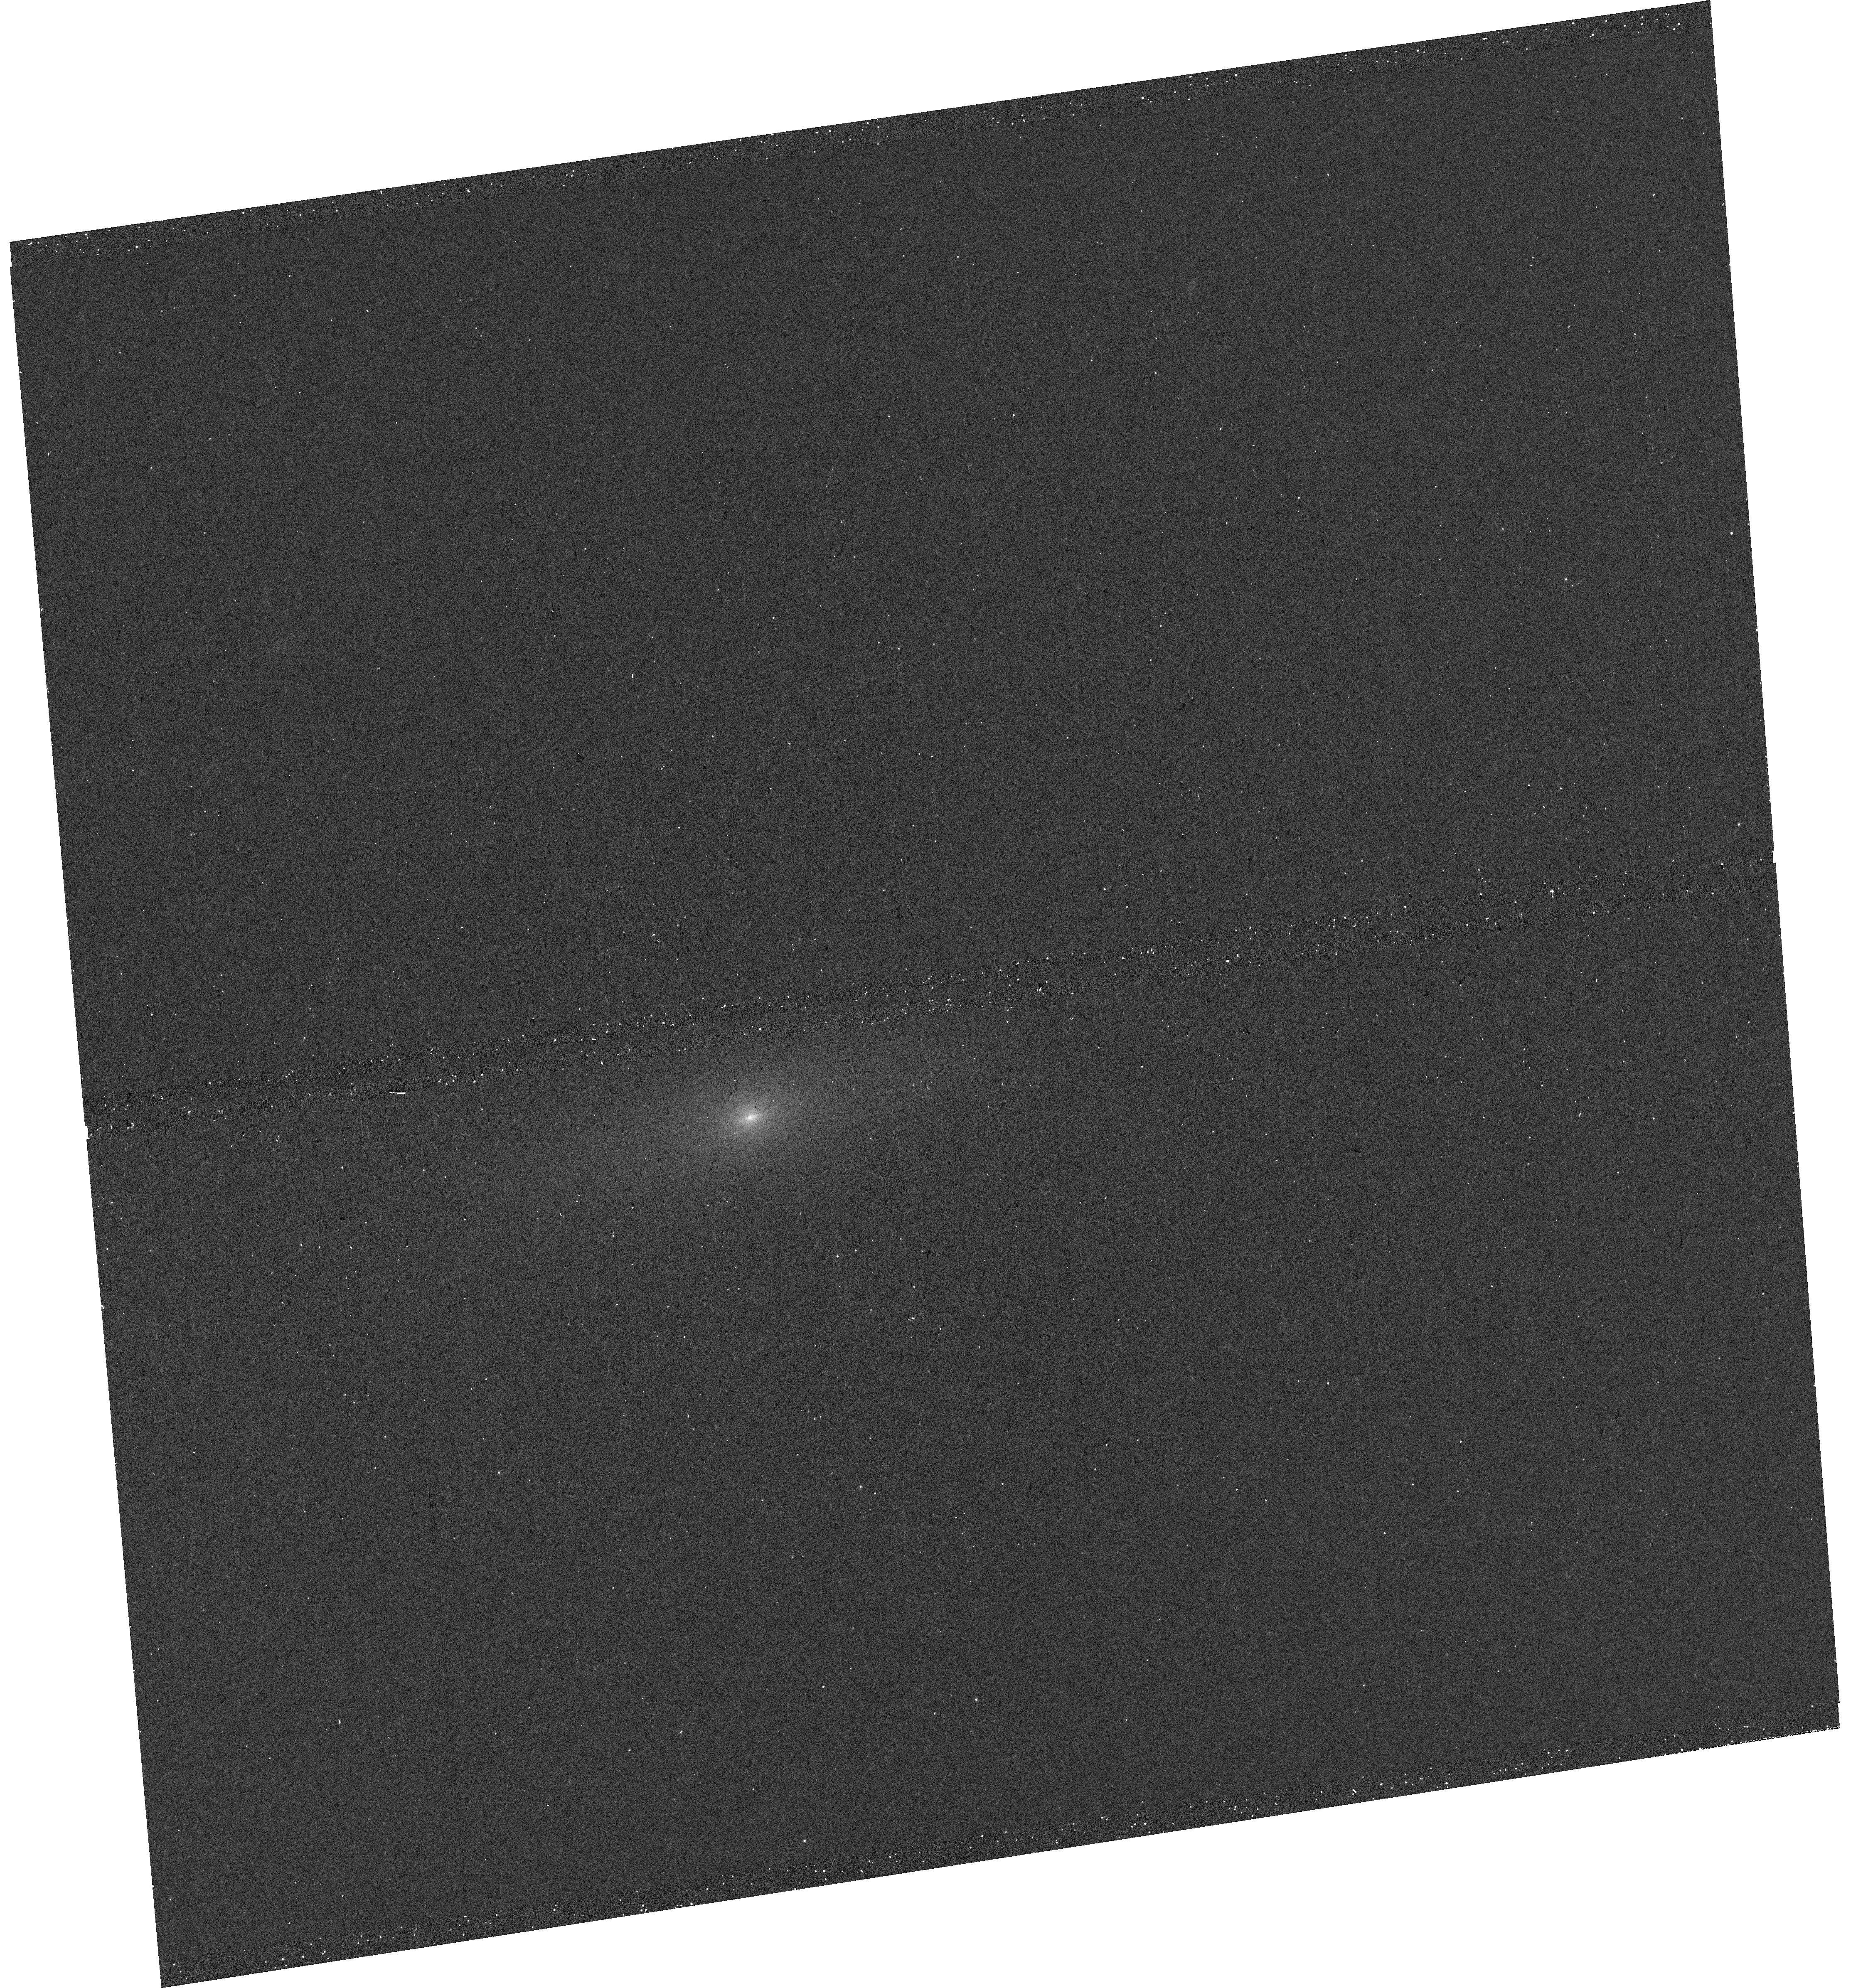
Target: ASASSN13DD-SN2008HV-HOST
Instrument: WFC3/UVIS
Filter: F336W
Exposure: 6 min
Observation ID: hst_17194_19_wfc3_uvis_f336w_iey919

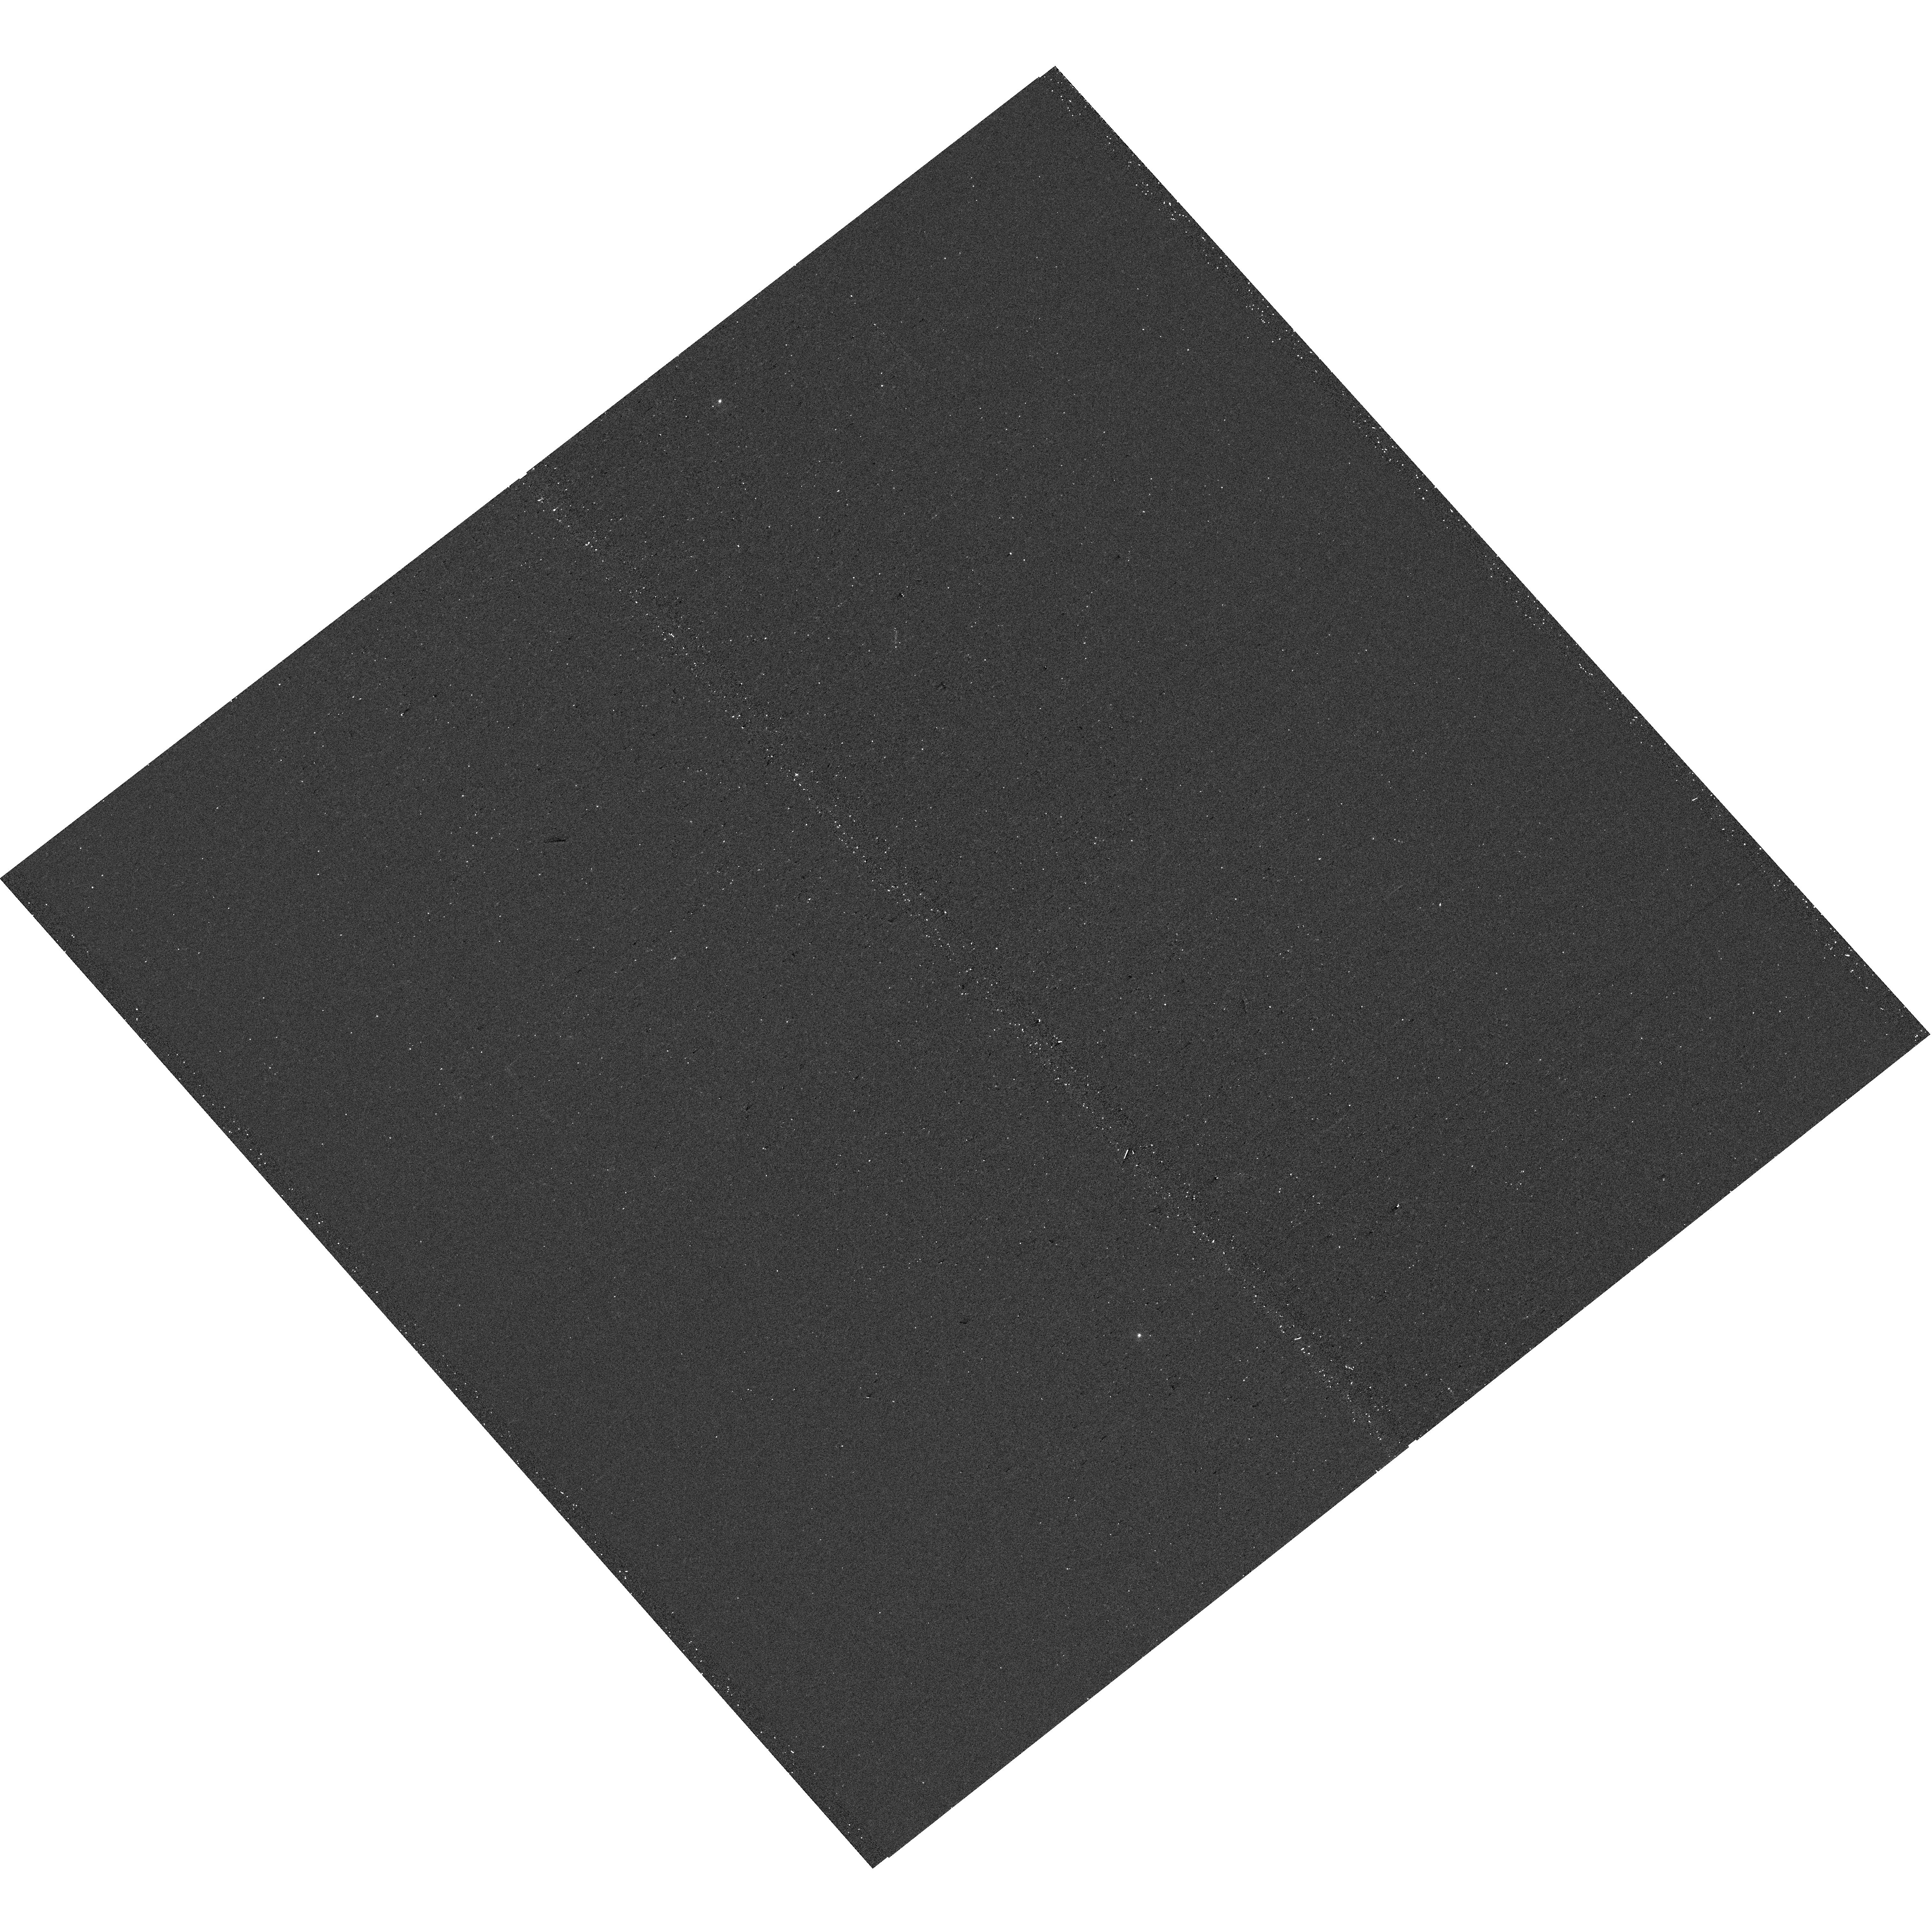
Target: SN2008Q-HOST
Instrument: WFC3/UVIS
Filter: F336W
Exposure: 6 min
Observation ID: hst_17194_16_wfc3_uvis_f336w_iey916

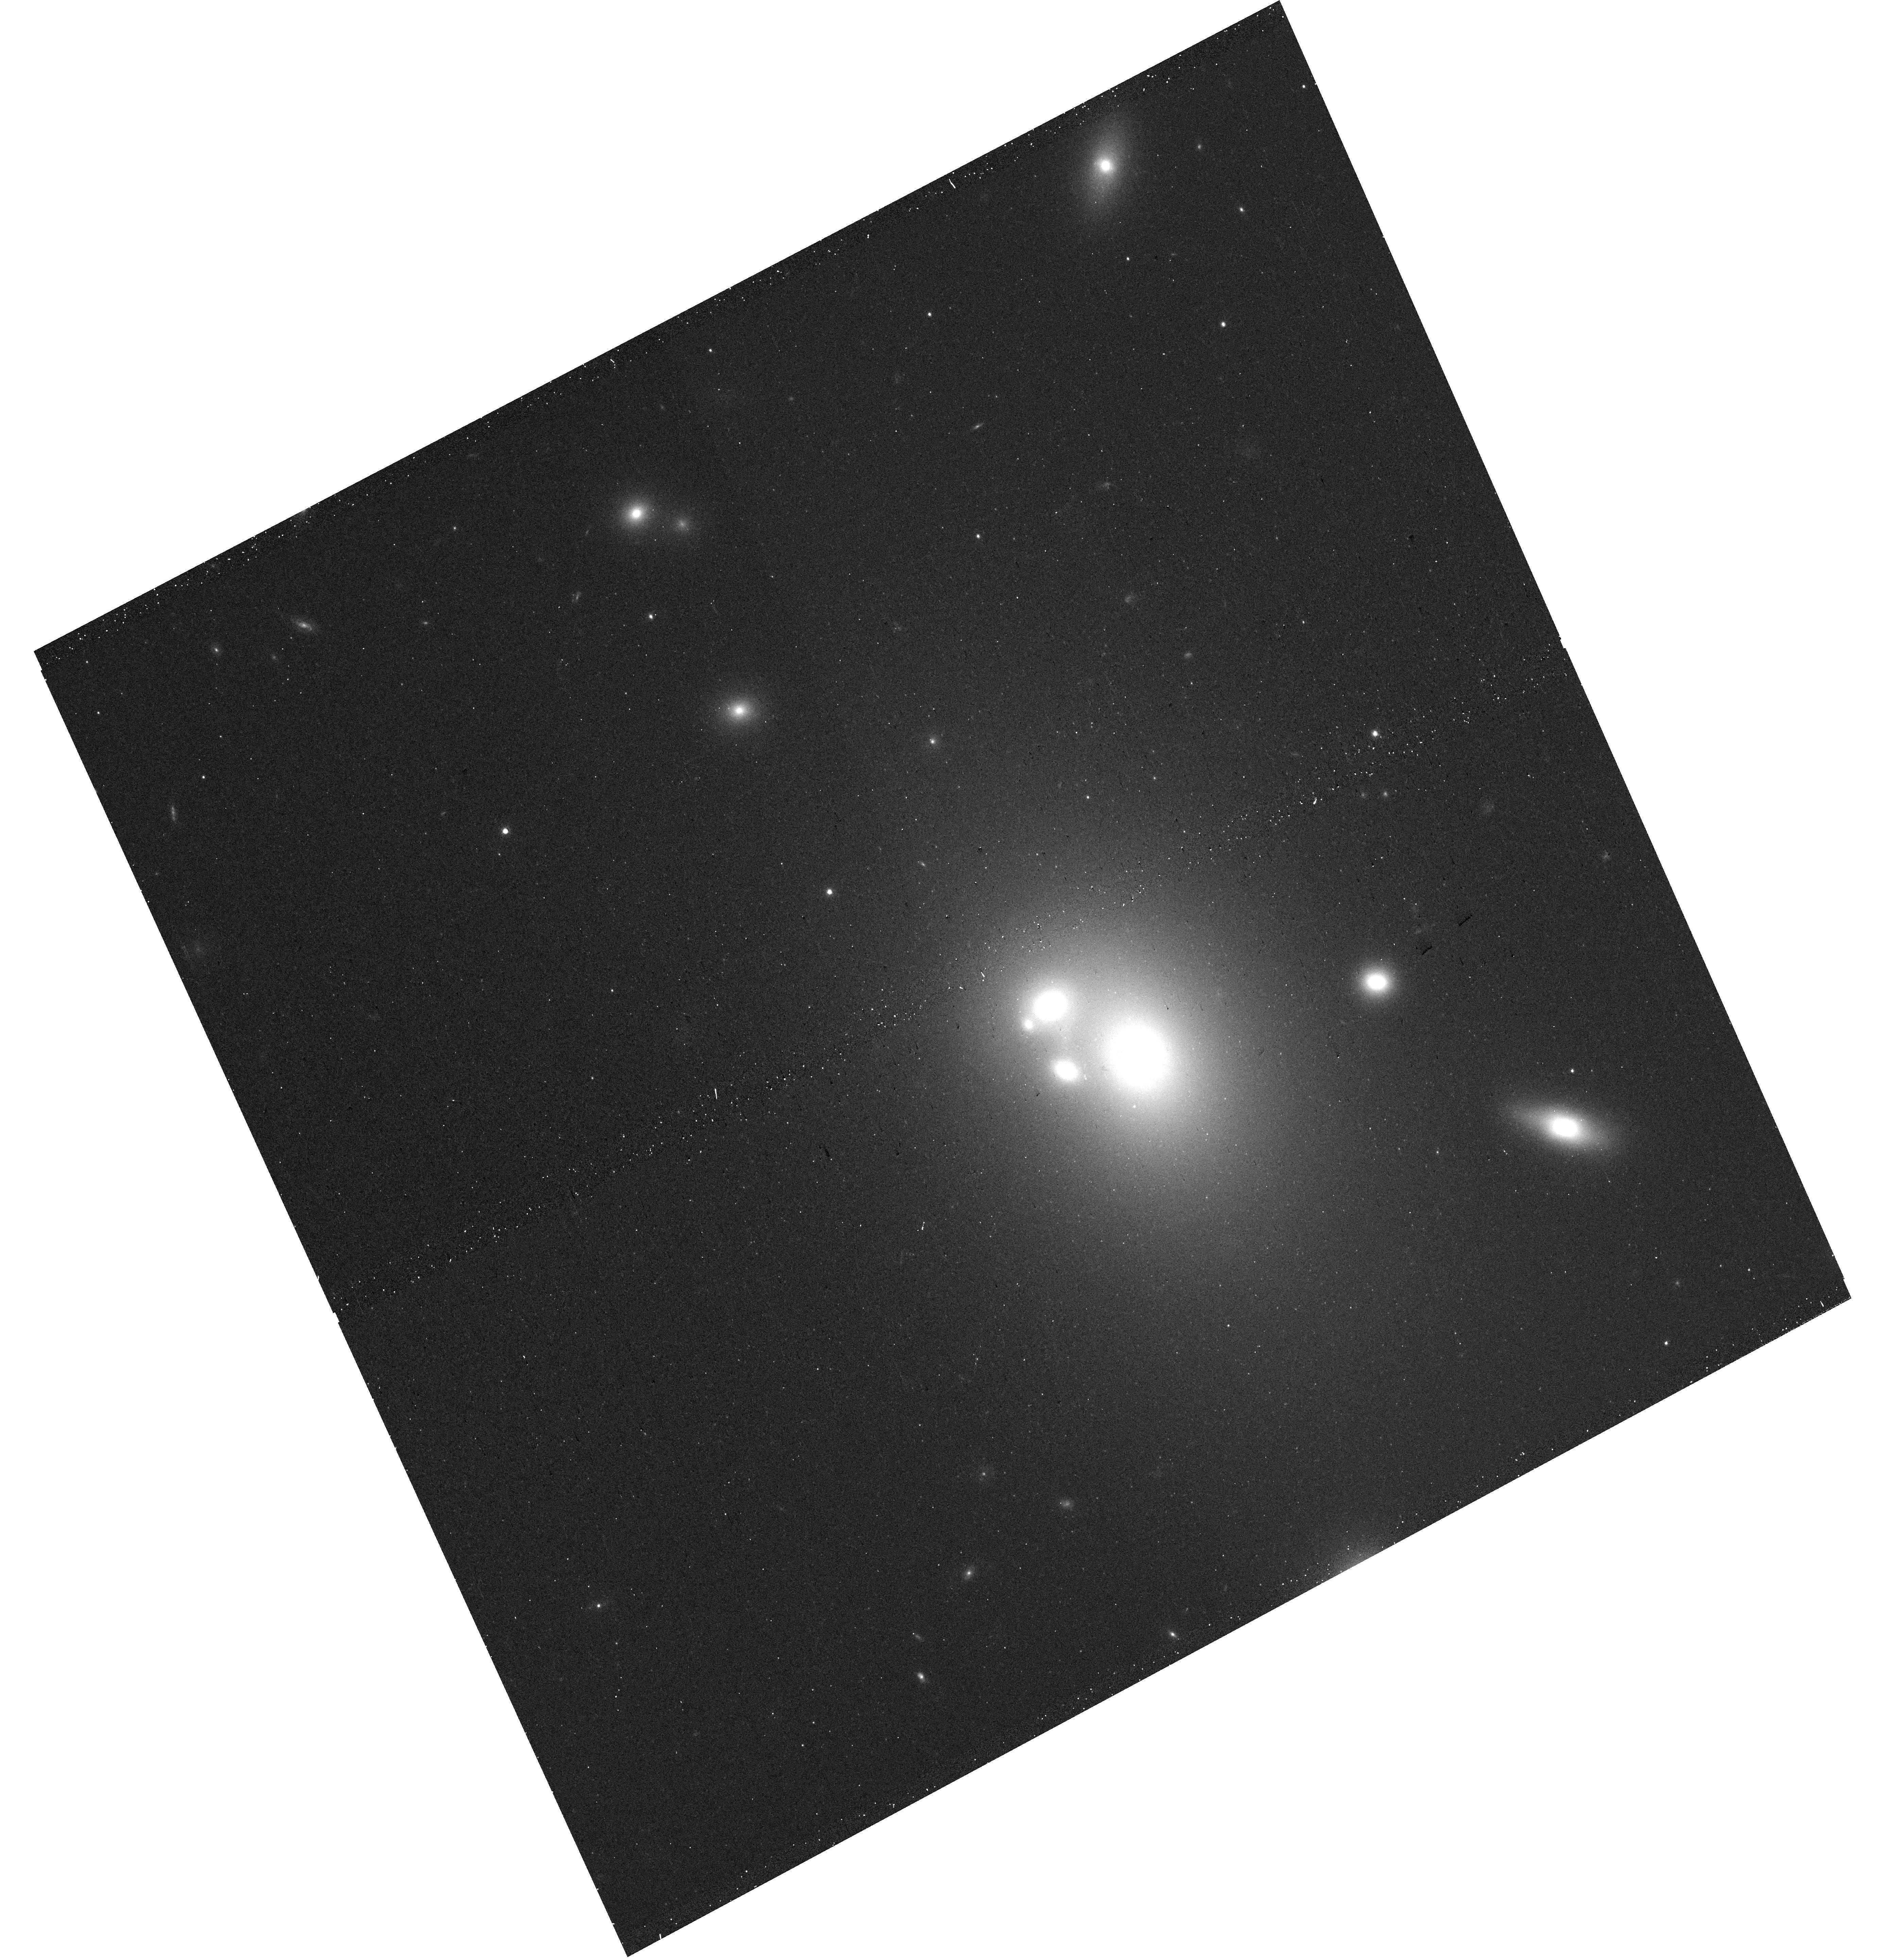
Target: PS15AOT-SN2009EU-HOST
Instrument: WFC3/UVIS
Filter: F625W
Exposure: 6 min
Observation ID: hst_17194_29_wfc3_uvis_f625w_iey929

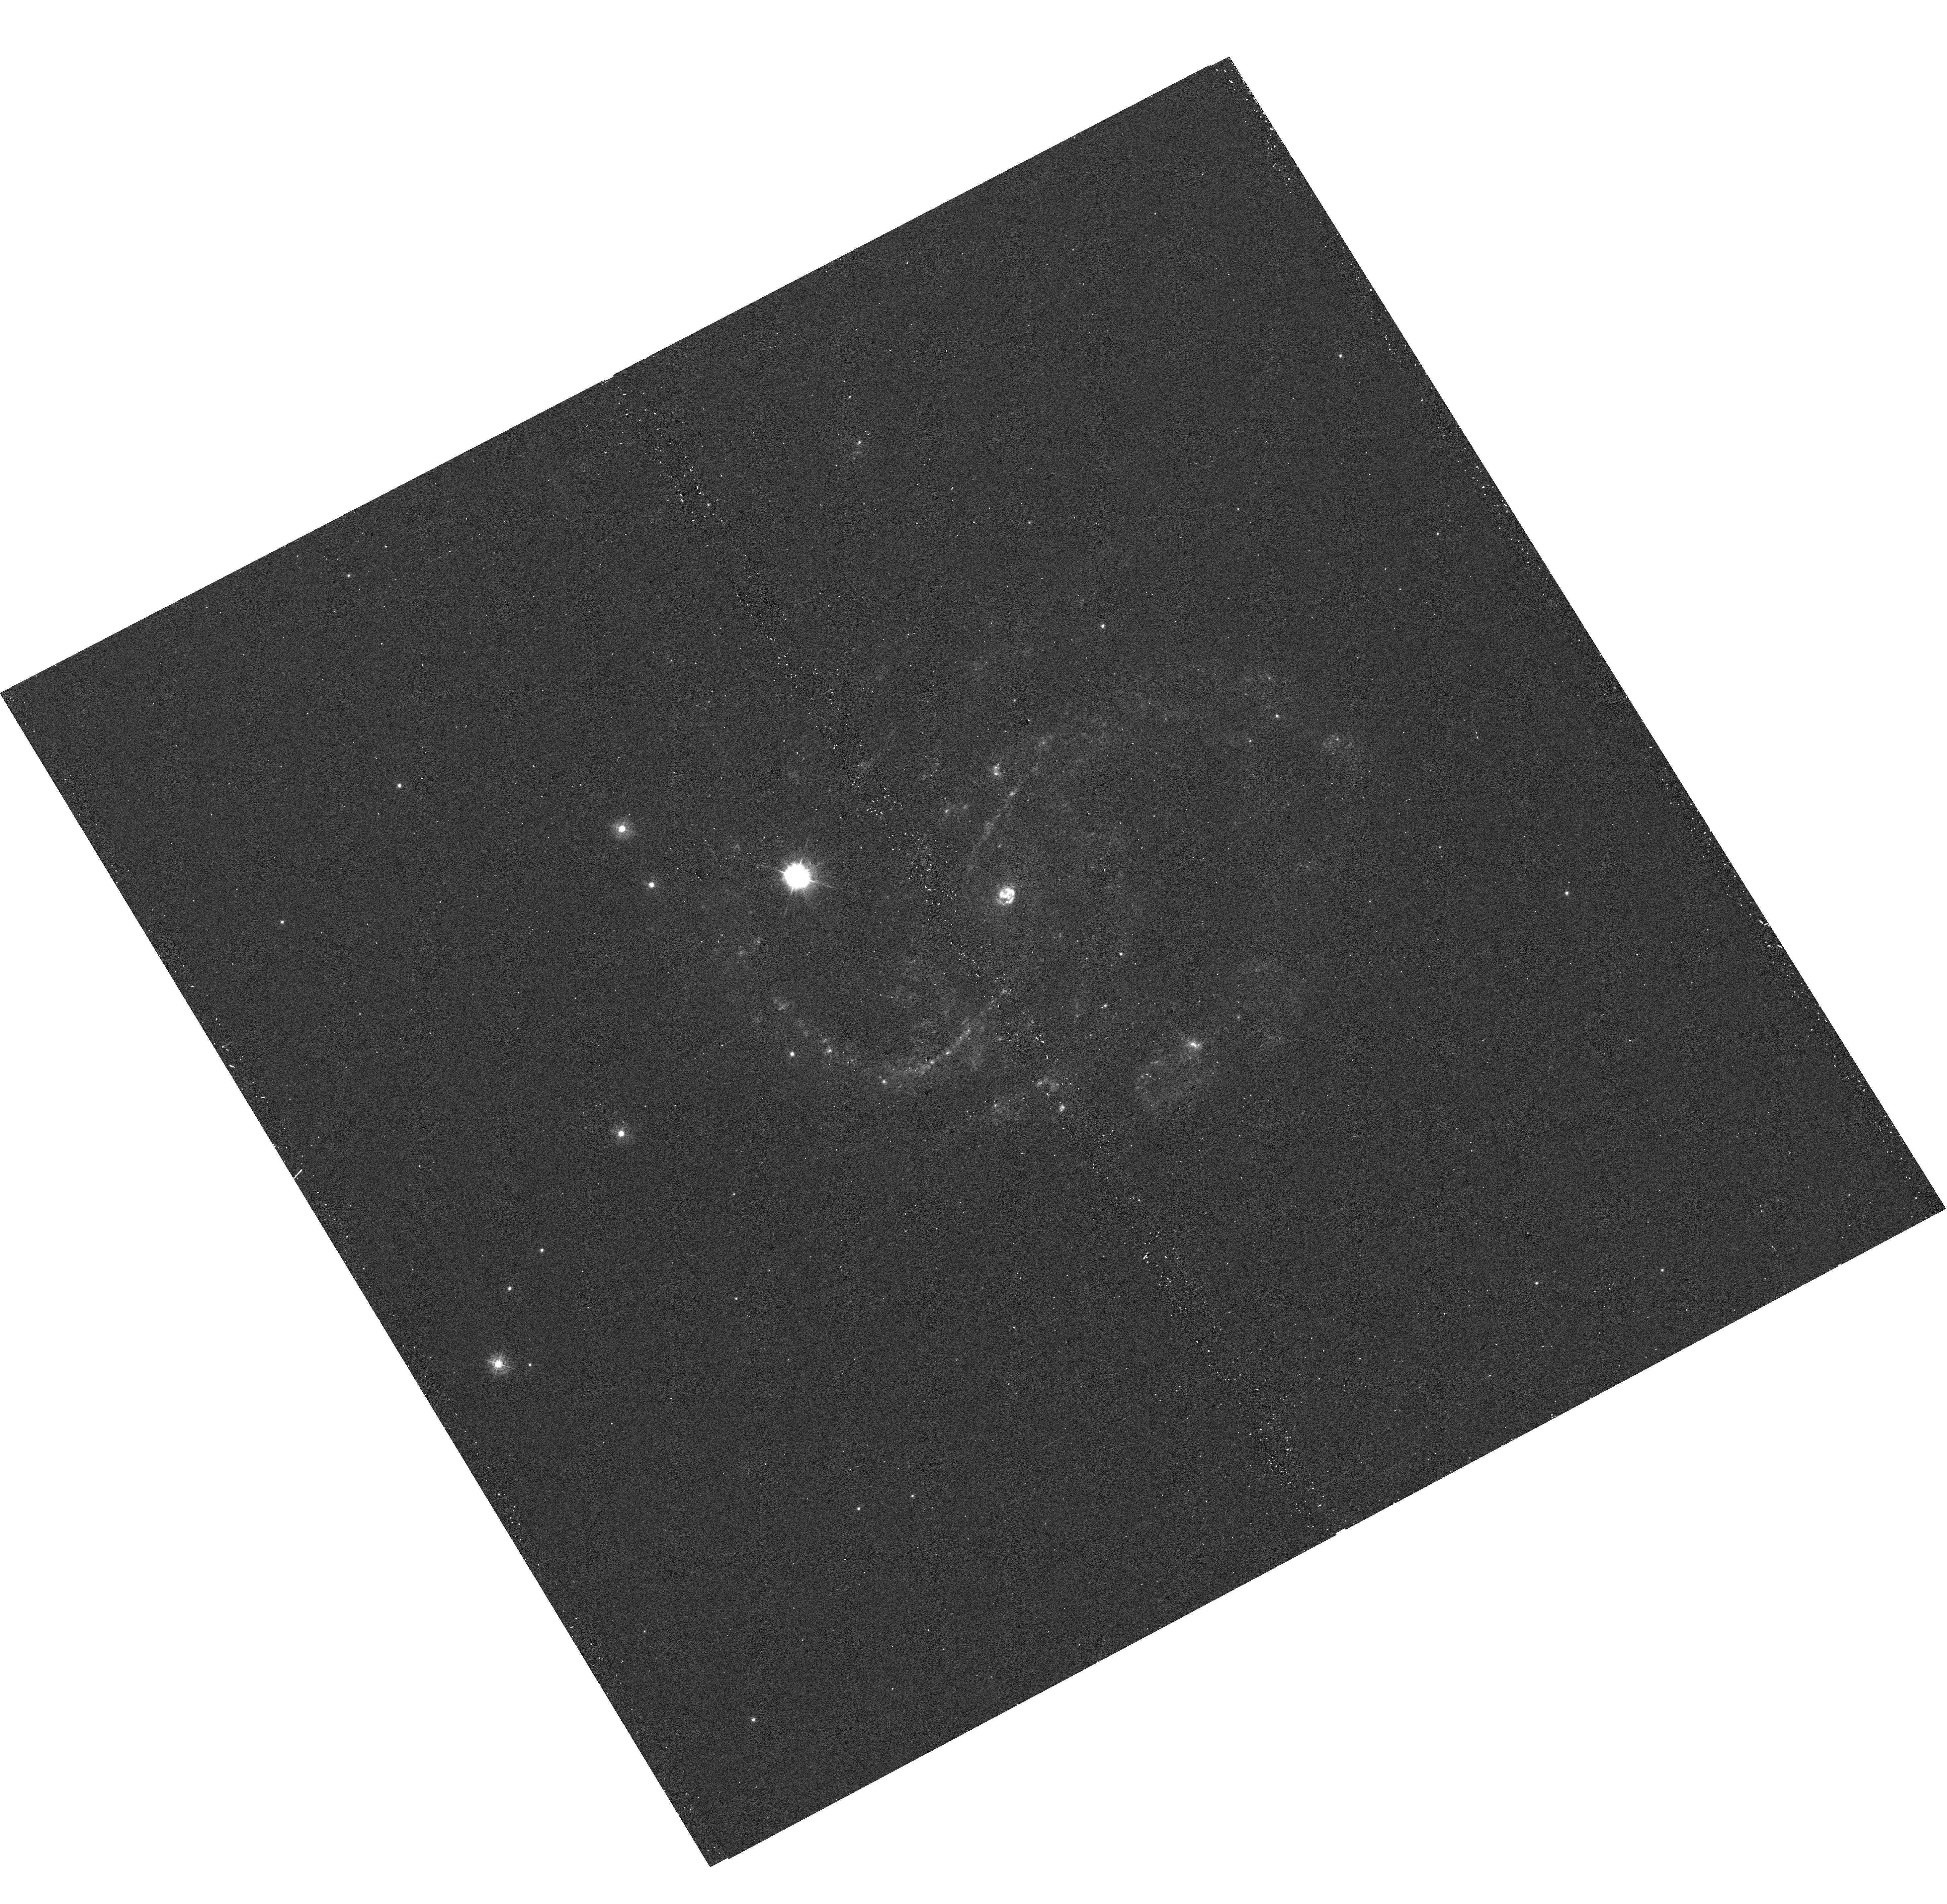
Target: SN2013FA-PSNJ204353141230304-H
Instrument: WFC3/UVIS
Filter: F336W
Exposure: 6 min
Observation ID: hst_17194_21_wfc3_uvis_f336w_iey921

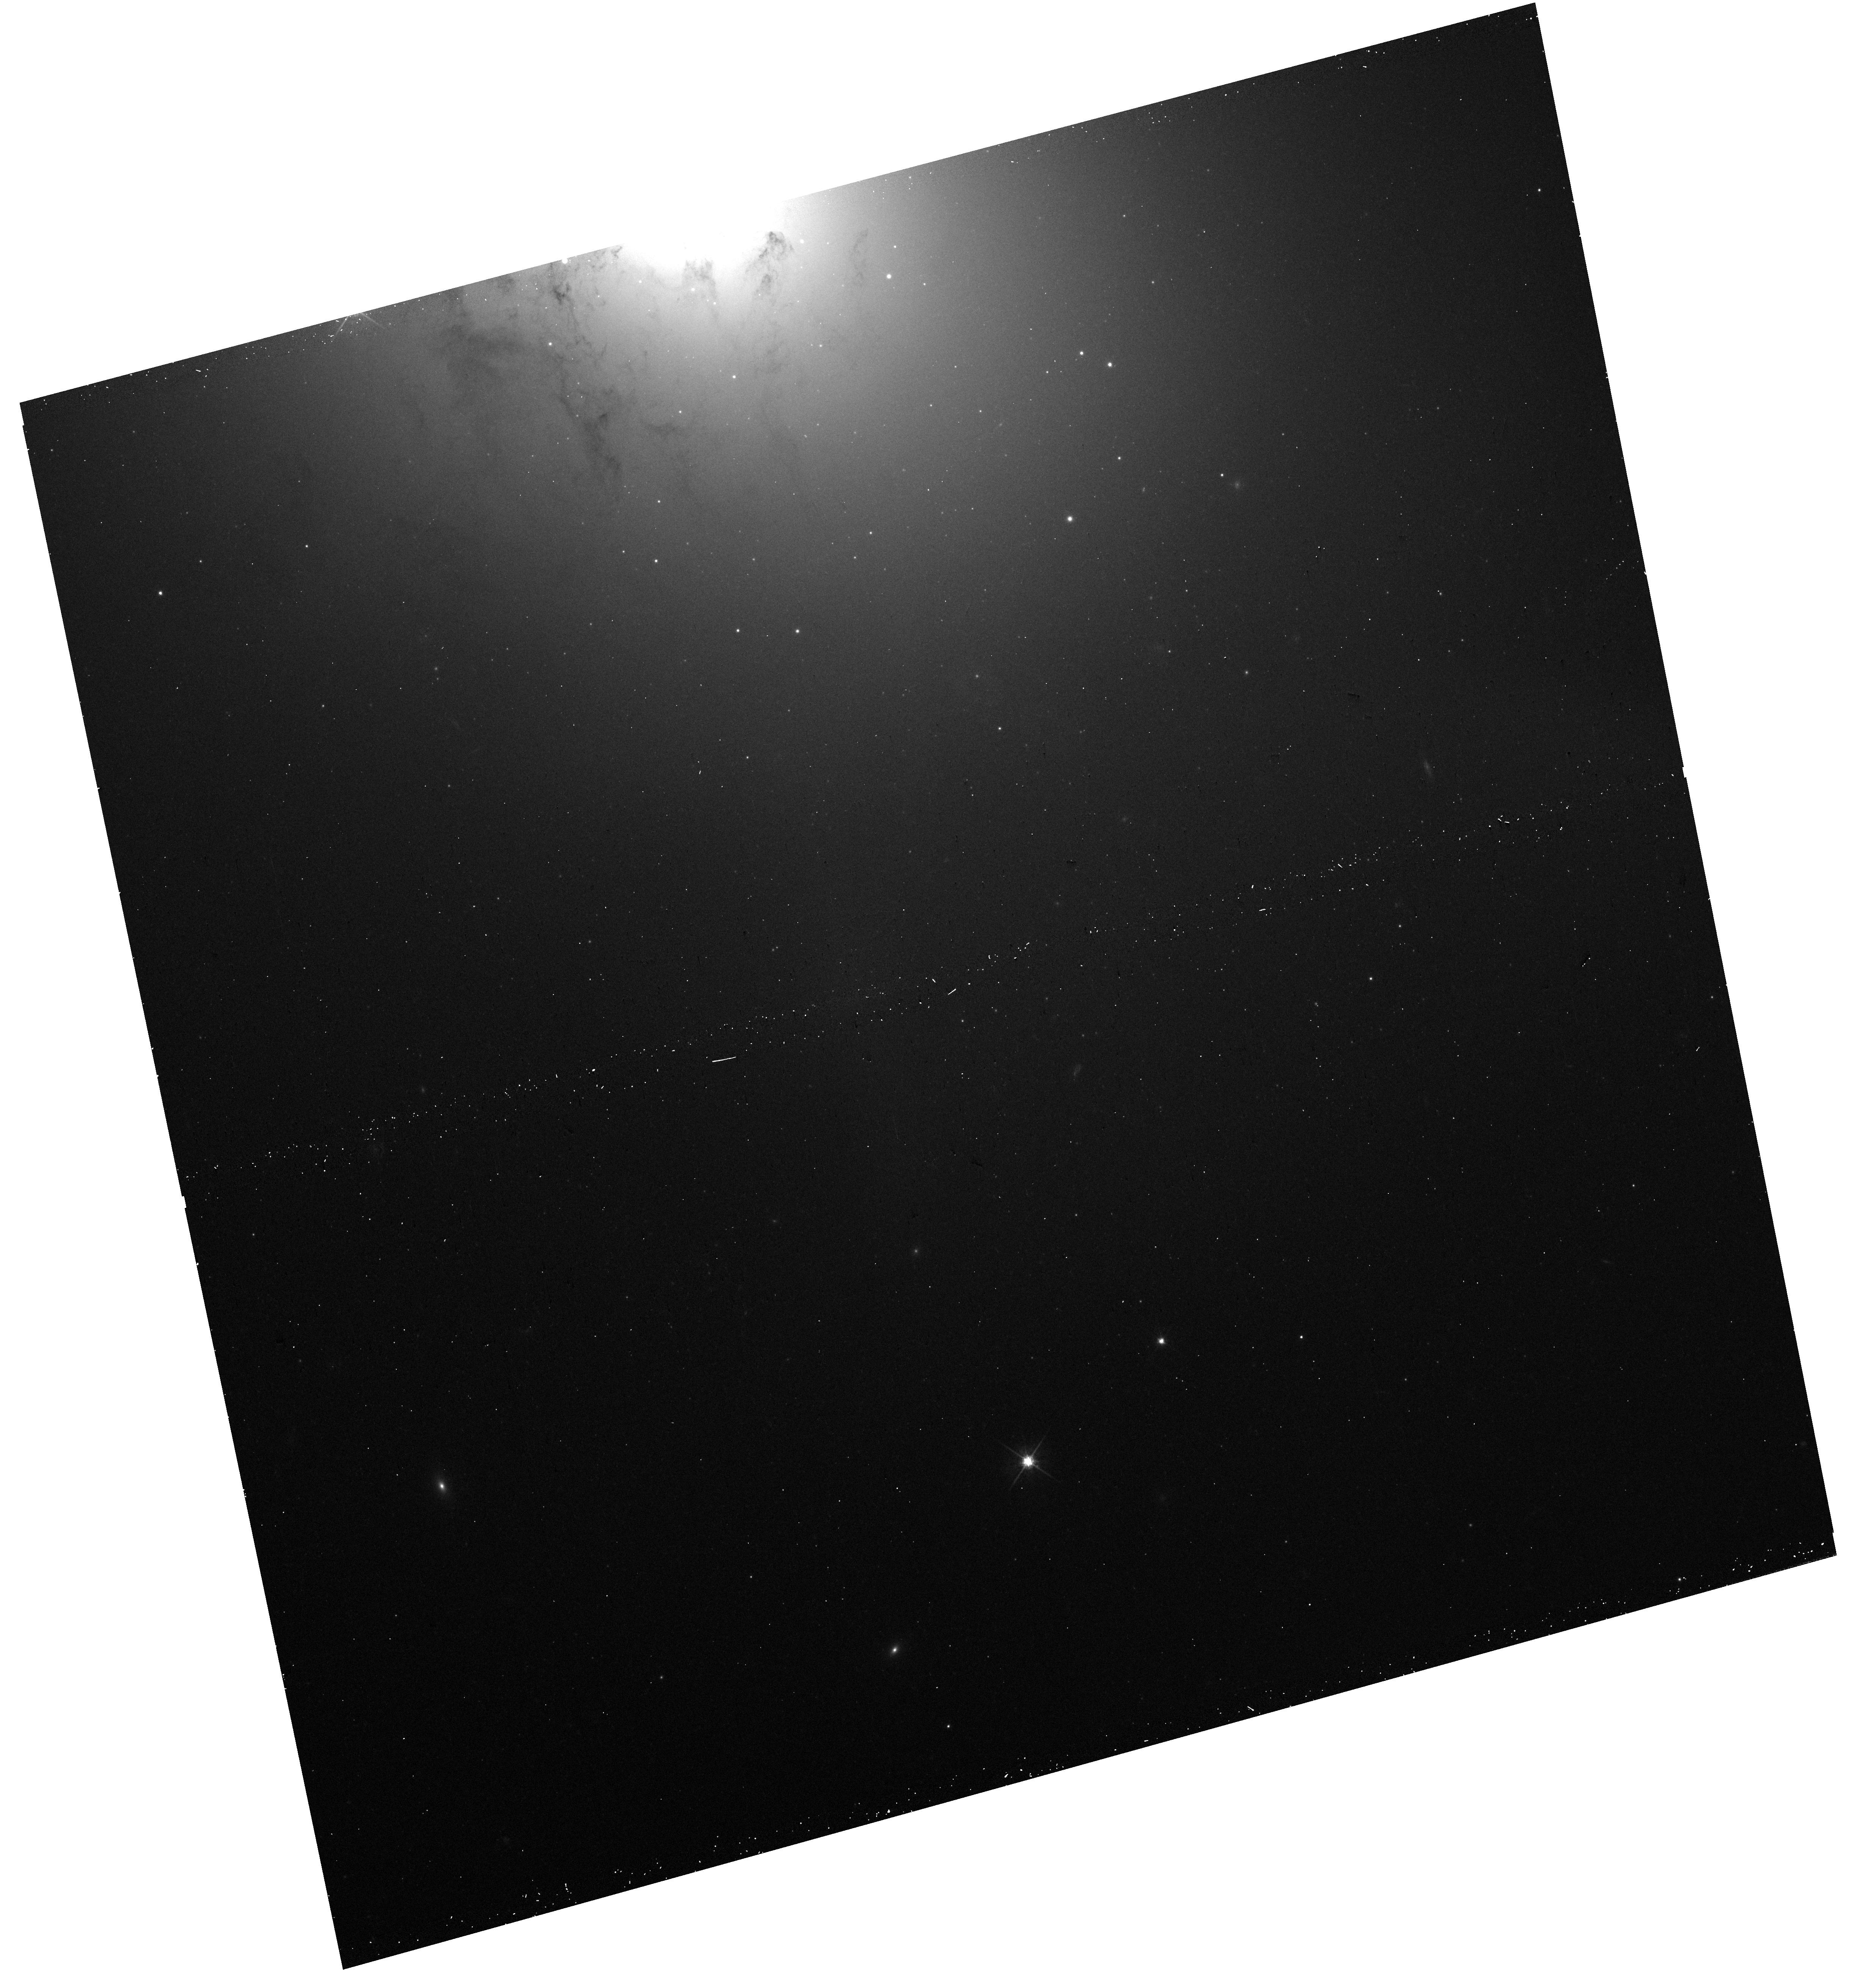
Target: SN1981D-HOST
Instrument: WFC3/UVIS
Filter: F625W
Exposure: 6 min
Observation ID: hst_17194_13_wfc3_uvis_f625w_iey913

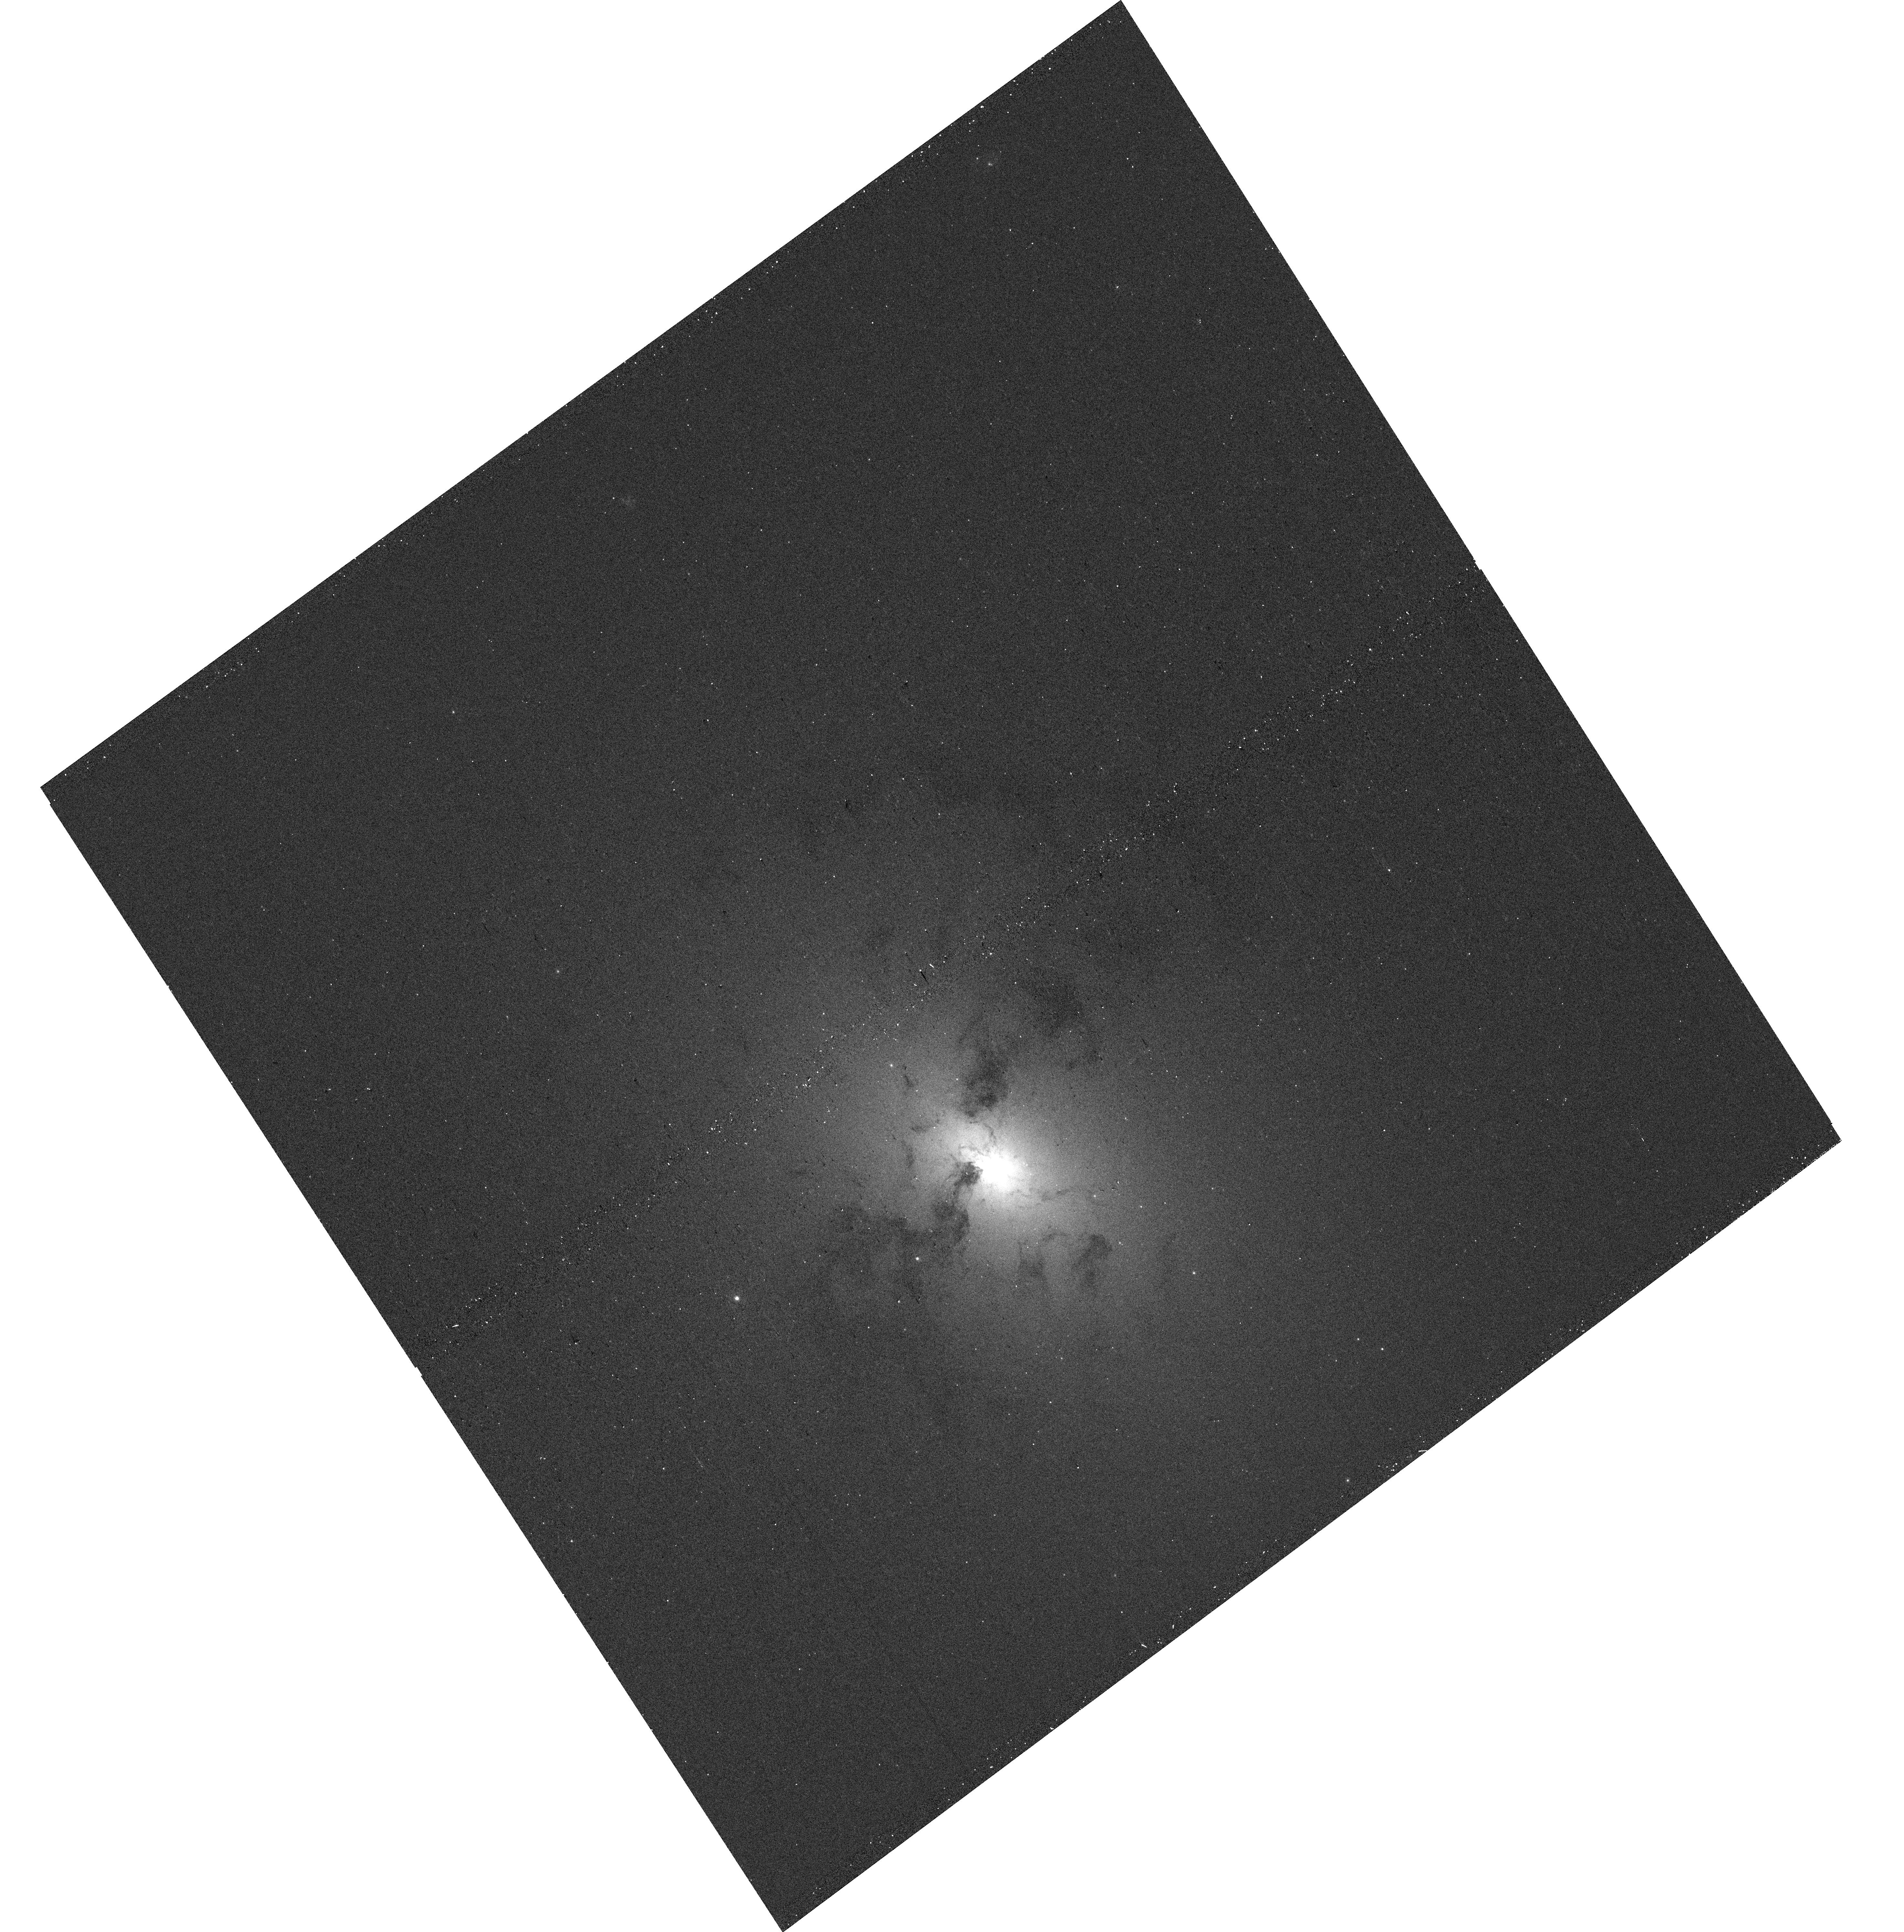
Target: SN2006DD-HOST
Instrument: WFC3/UVIS
Filter: F336W
Exposure: 6 min
Observation ID: hst_17194_14_wfc3_uvis_f336w_iey914

Local Environments of Low-redshift Type Ia Supernova Siblings (PI: Kelsey, Lisa)

Type Ia supernovae (SNe Ia) have a low intrinsic magnitude dispersion, therefore are highly standardisable and make excellent cosmological distance indicators. After correcting for light-curve properties, such as width (stretch) and intrinsic colour, this dispersion is further reduced. However, an intriguing dependence on SN host galaxy properties remains: SNe Ia associated with high mass hosts are brighter than those in low mass hosts. If the remaining brightness dispersion is entirely due to global host galaxy properties, SNe Ia associated with the same galaxy (siblings) should be cosmologically similar, with comparable intrinsic colours, stretches and Hubble residuals. However, prior studies have shown that this is not the case, and they are as different as any other pair of SN. With the high quality images we will obtain with this proposal, we will investigate the local environments of a sample of low redshift (low-z) siblings, by measuring rest-frame U-R photometry within small apertures around each SN, to see if sub-galactic differences in environmental properties are the answer to improving SNe Ia standardisation. Prior sibling analyses have typically been limited to the duration of individual surveys, meaning that their sibling samples have primarily been found in high mass, elliptical galaxies, which are associated with higher rates of SNe Ia. Our proposed sample of archival low-z siblings differ in explosion times by an average of 14 years allowing for an increased understanding of the rates of sibling SNe Ia, detailed investigation of a diverse variety of host galaxy morphologies, and thus a diverse range of local environments within those galaxies.